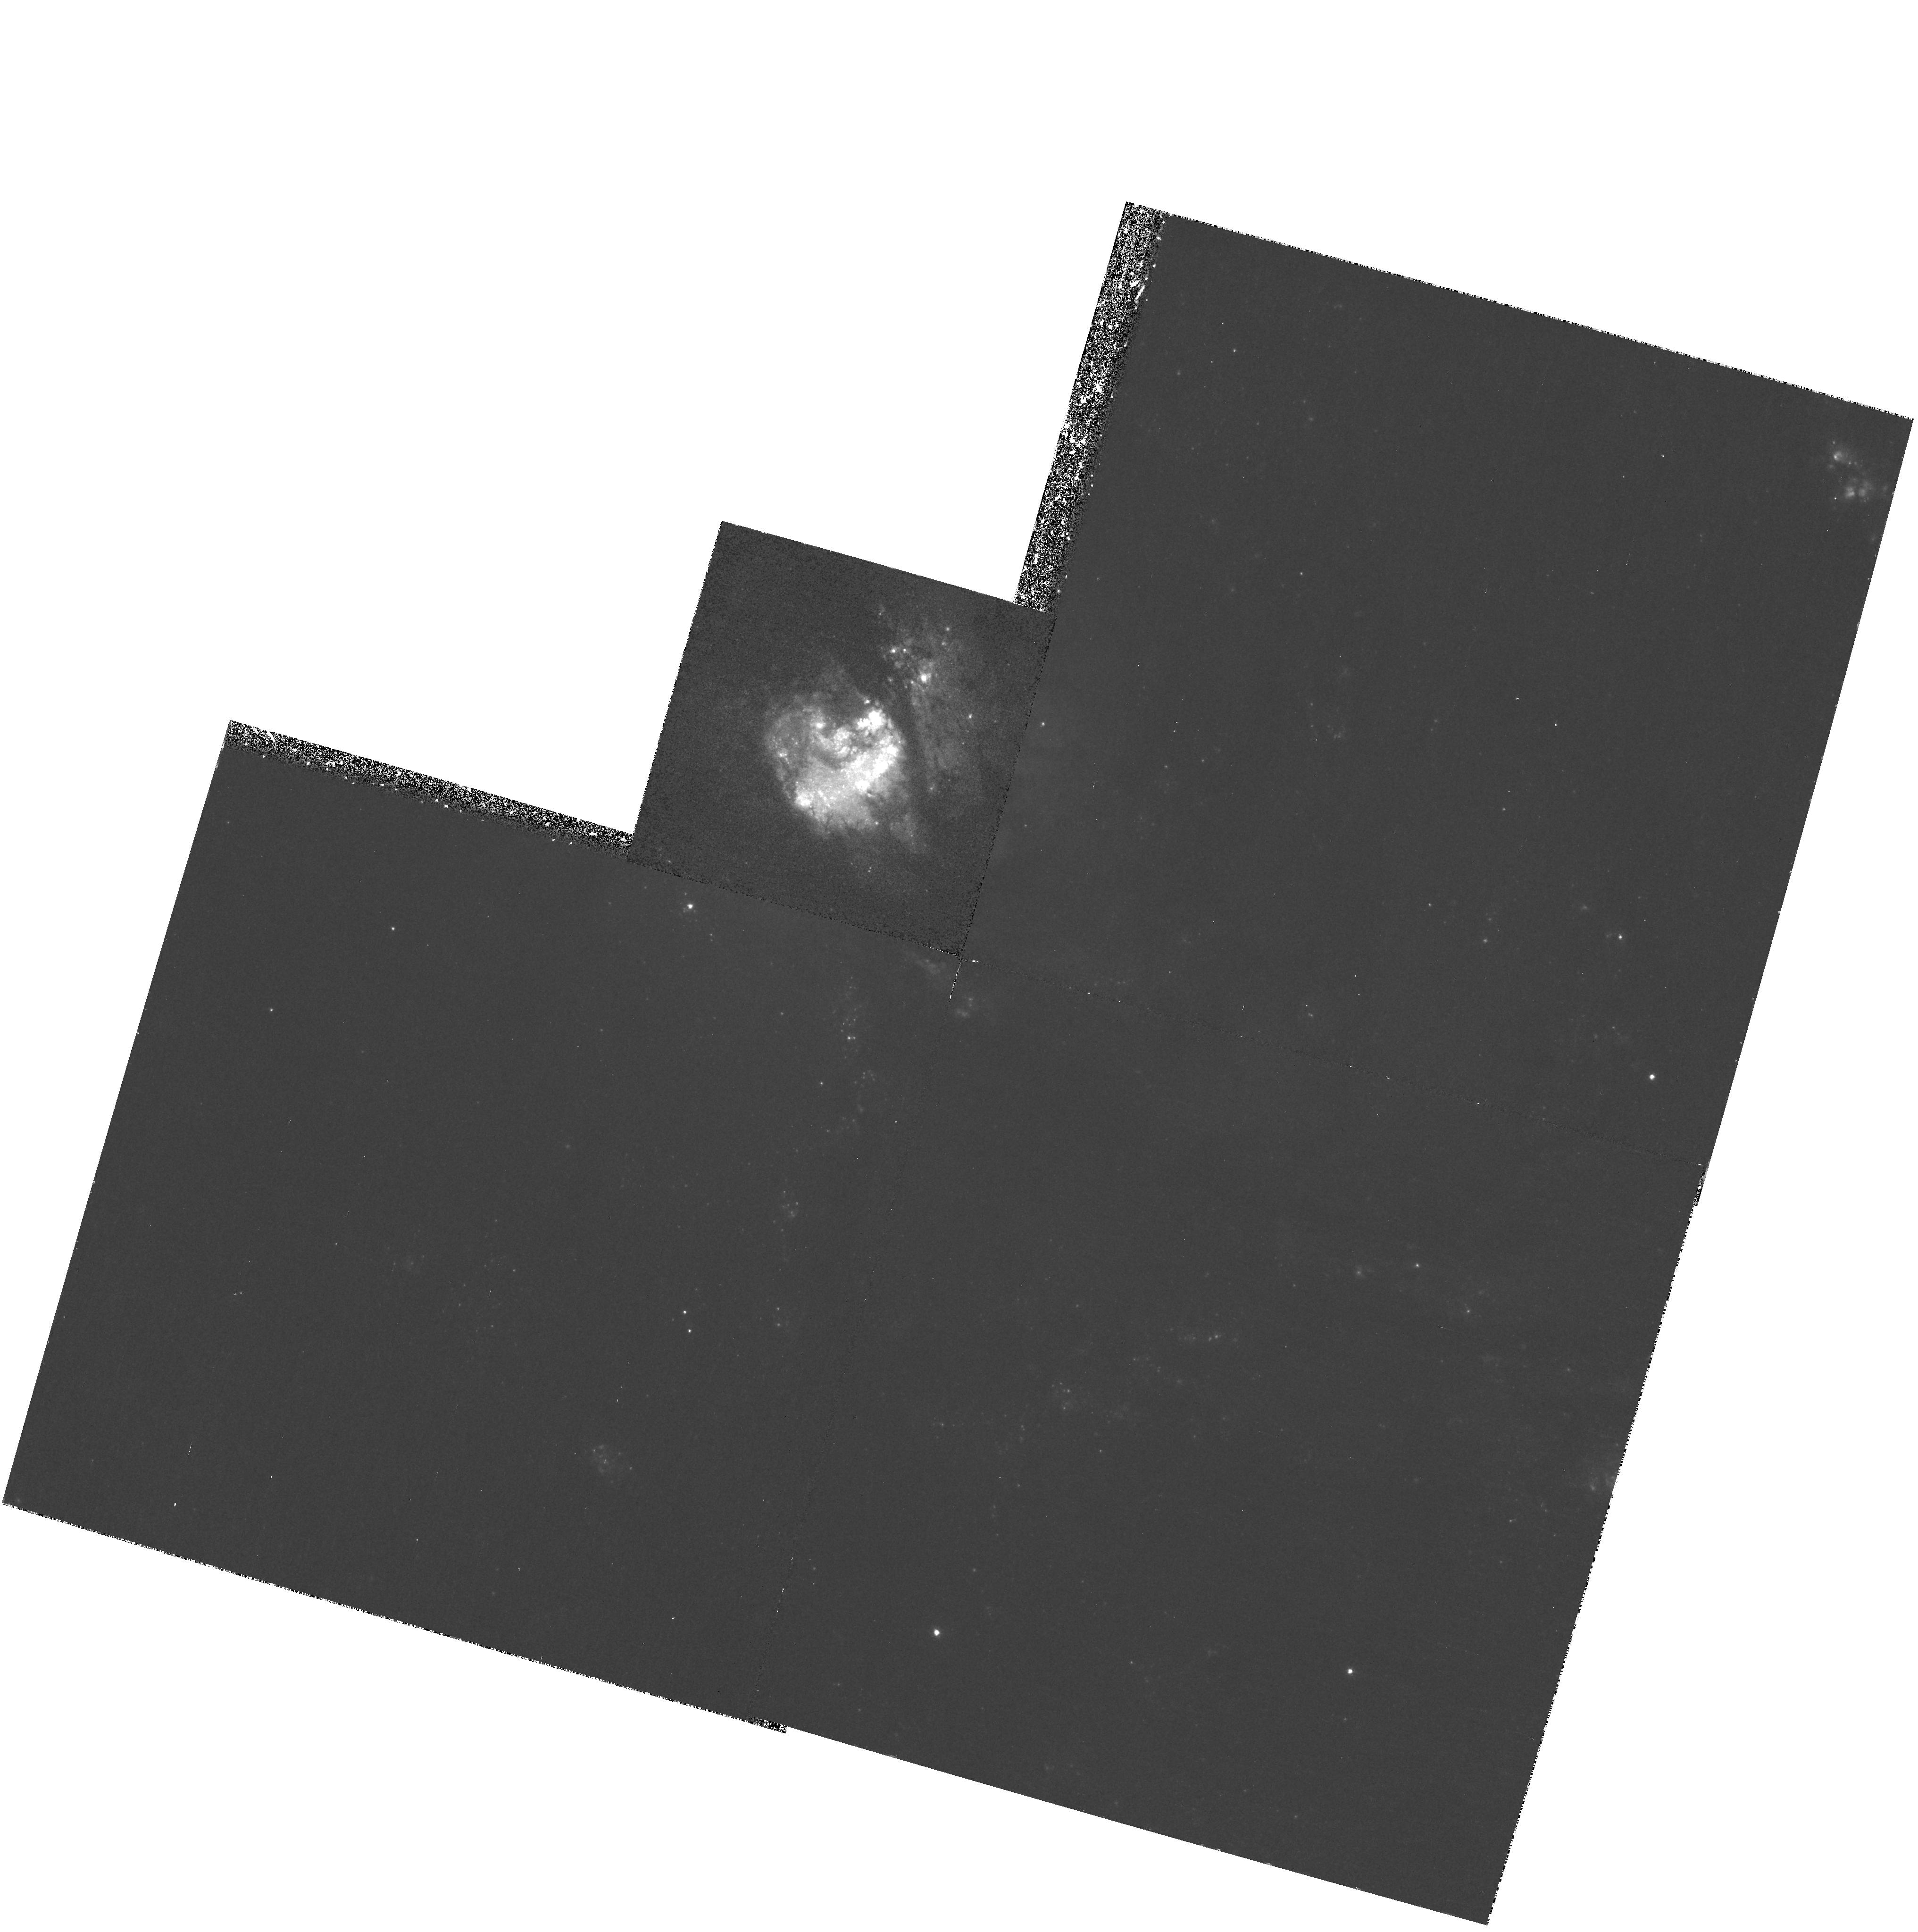
Target: M83
Instrument: WFPC2/PC
Filter: F487N
Exposure: 55 min
Observation ID: hst_8234_02_wfpc2_pc_f487n_u5bg02

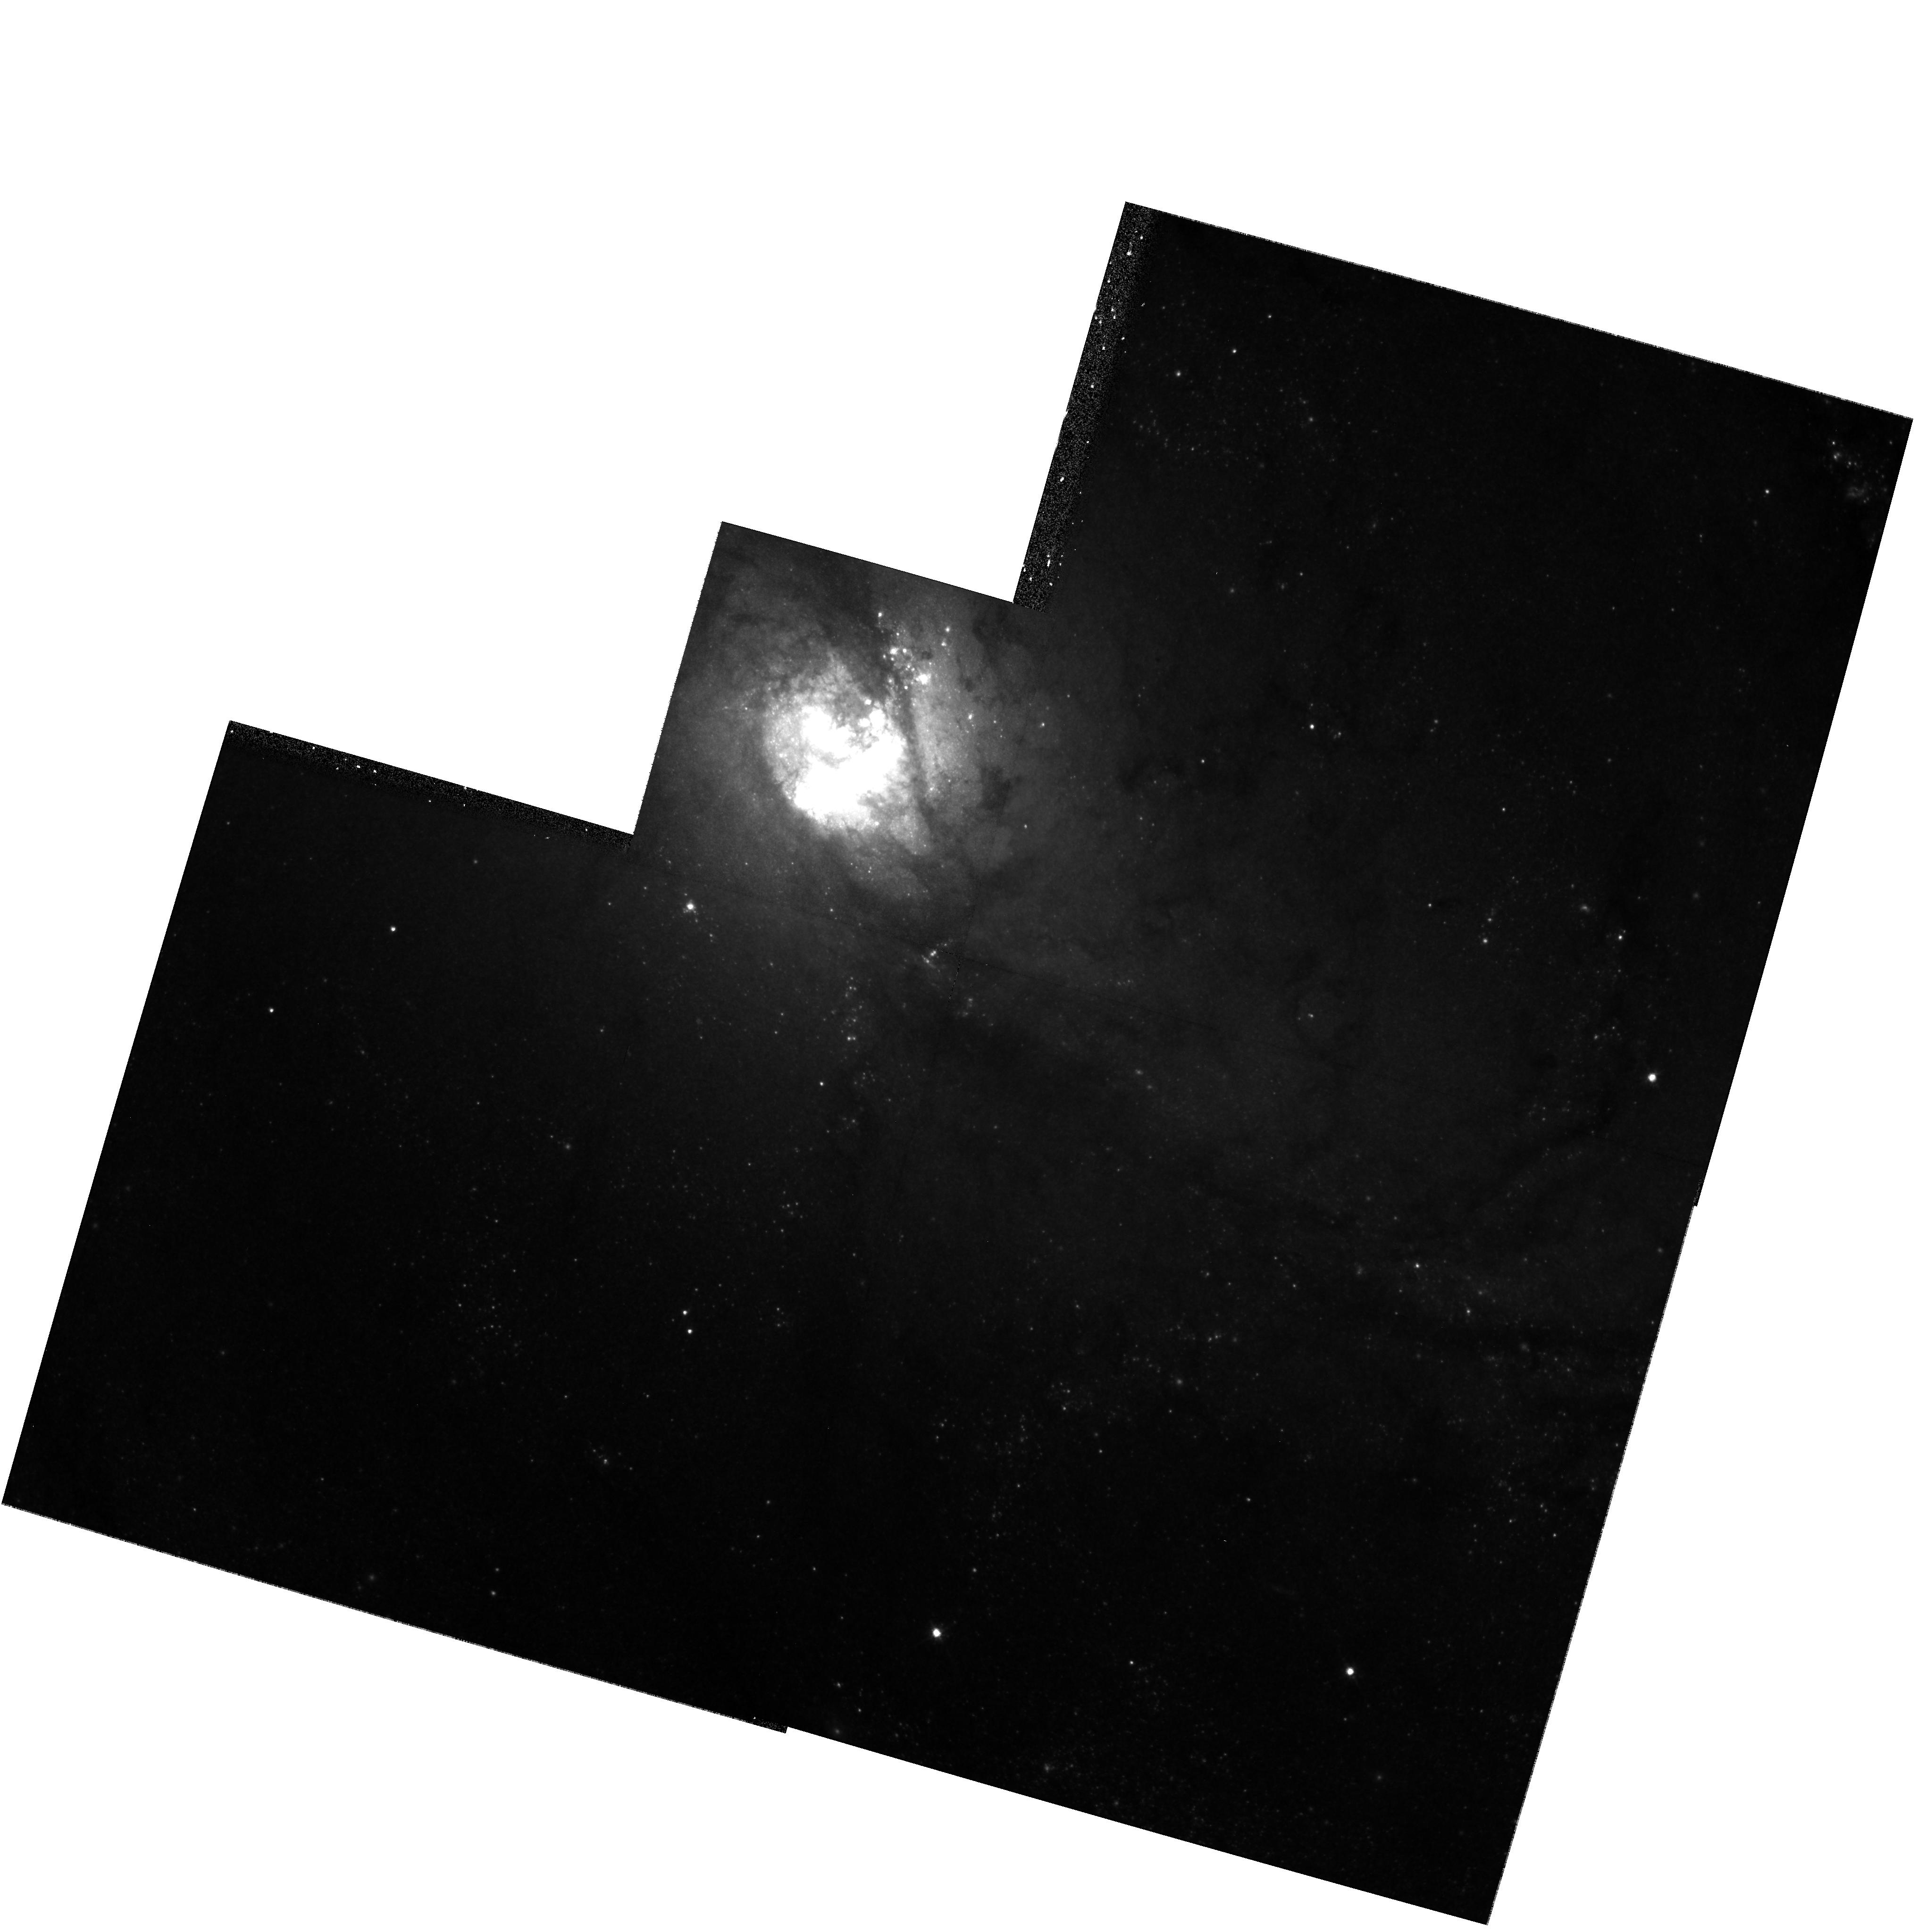
Target: M83
Instrument: WFPC2/PC
Filter: F814W
Exposure: 12 min
Observation ID: hst_8234_01_wfpc2_pc_f814w_u5bg01

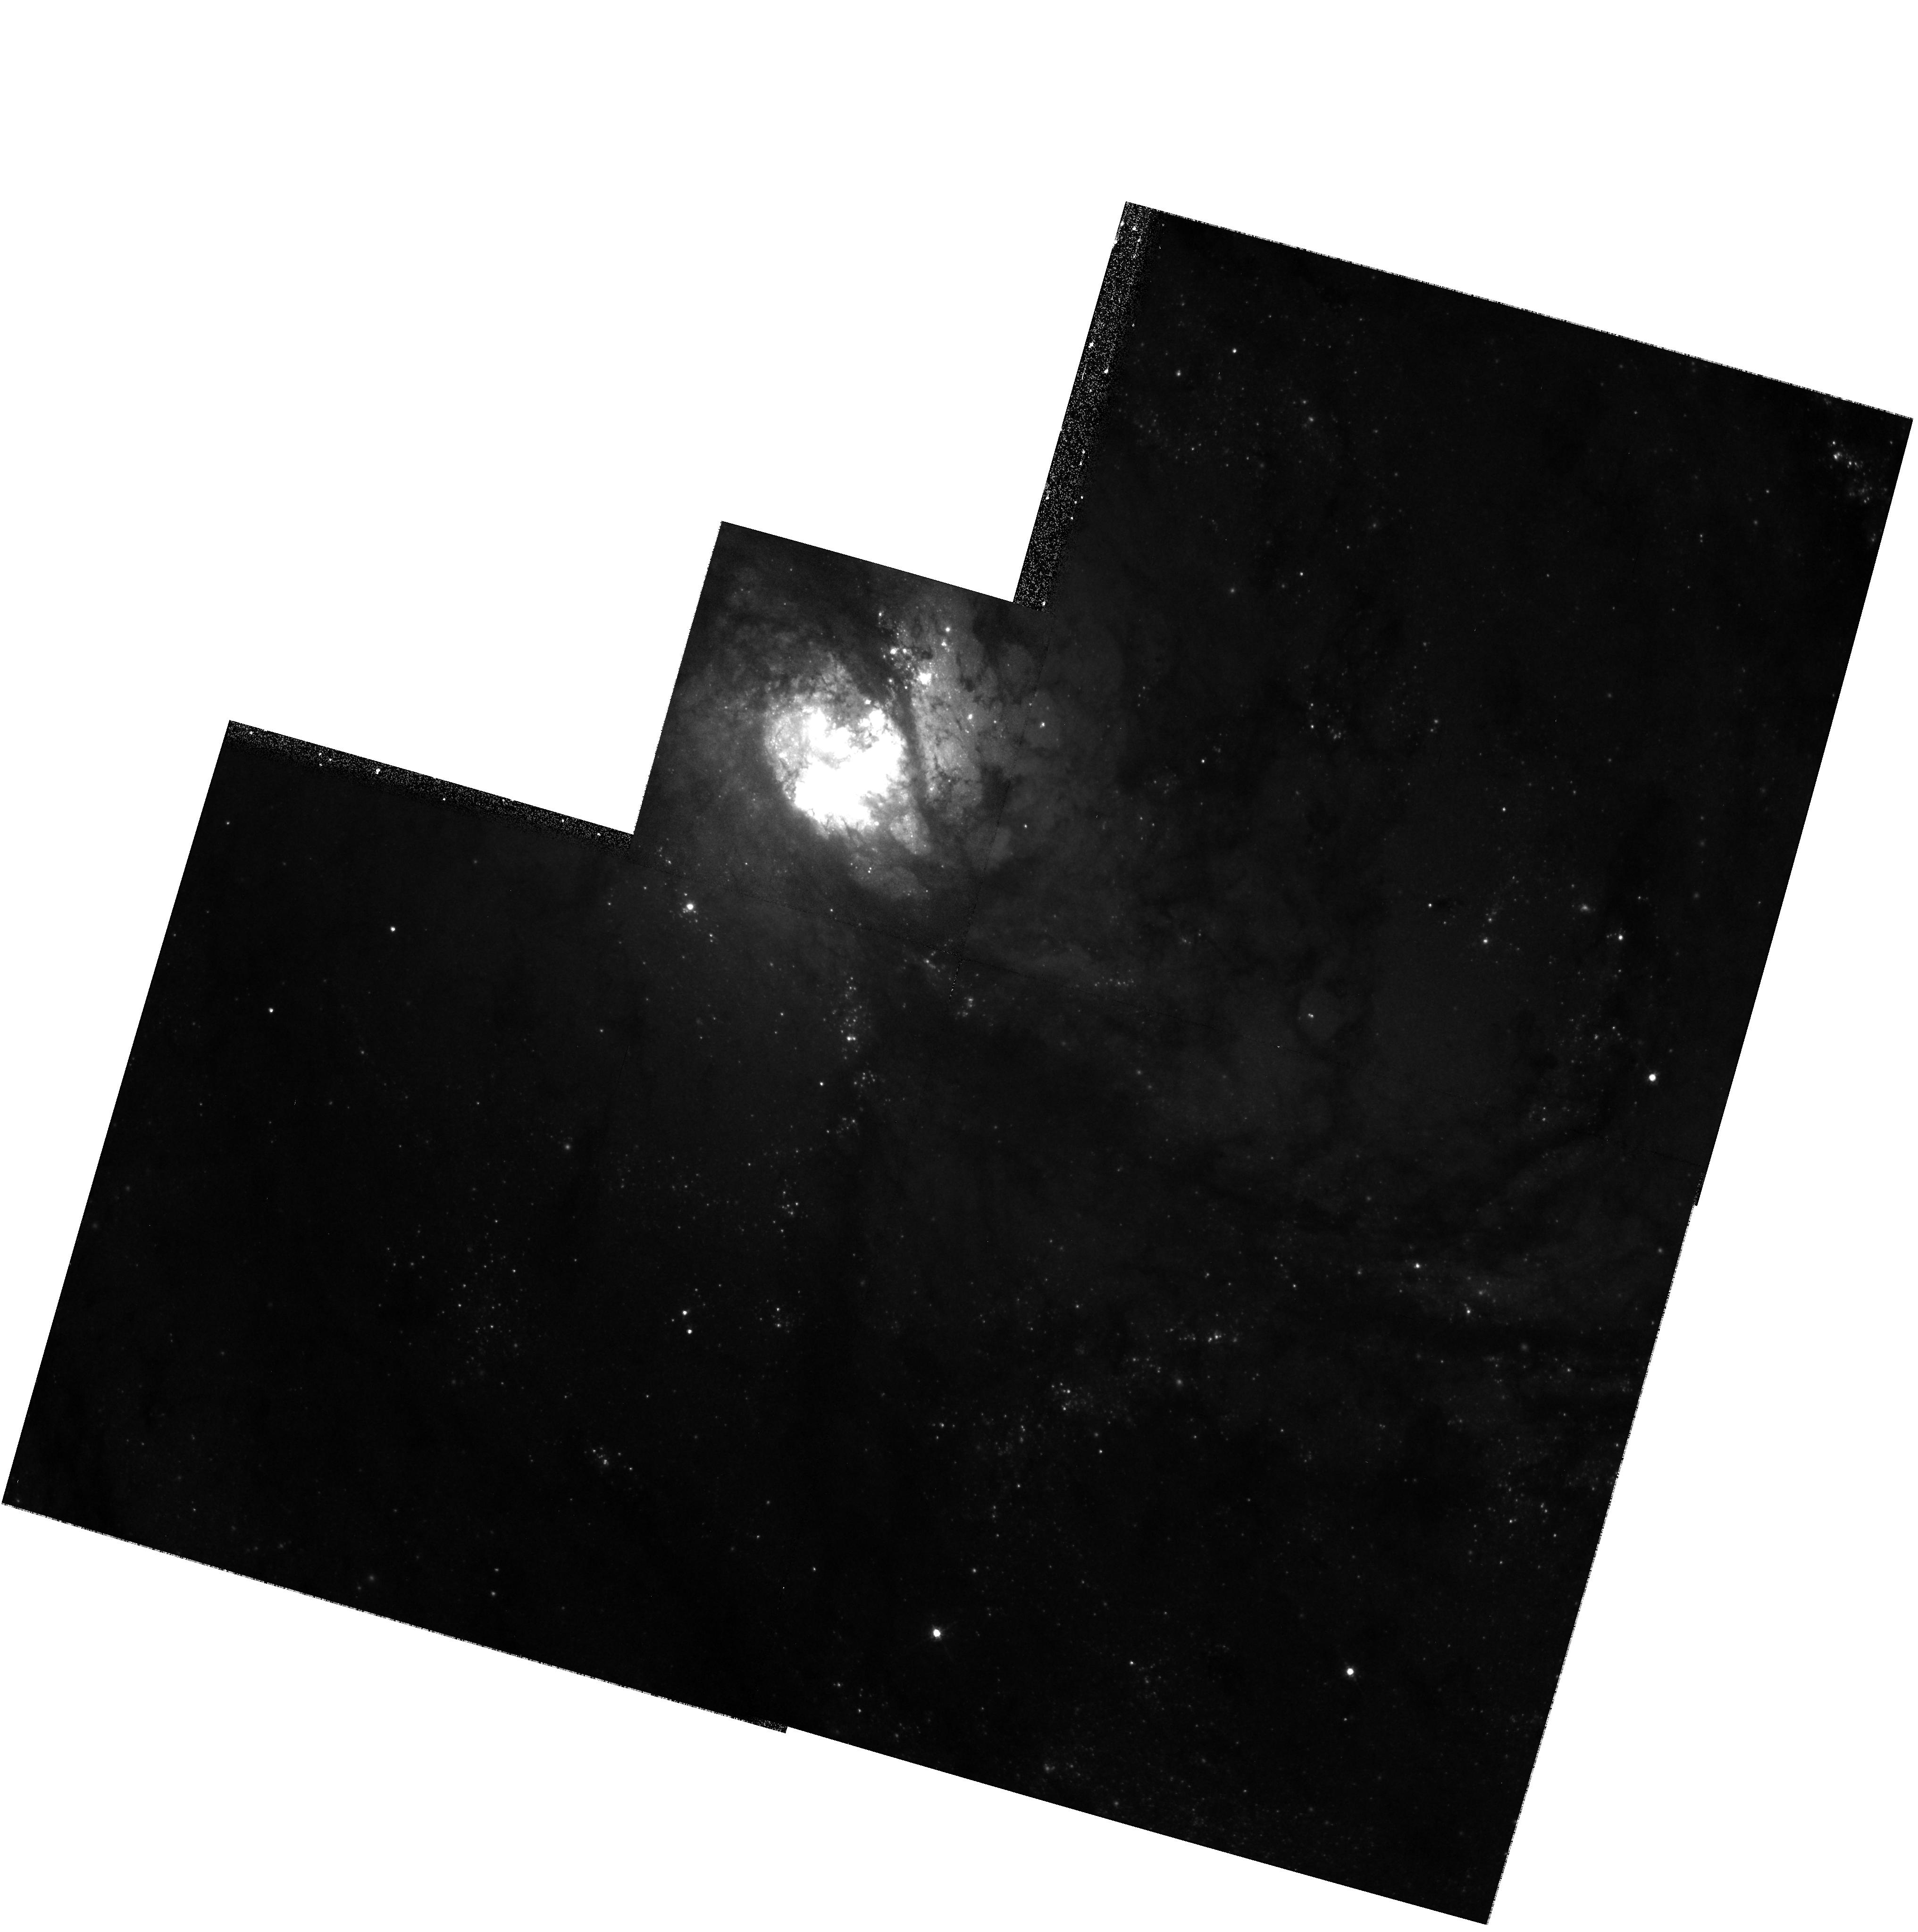
Target: M83
Instrument: WFPC2/PC
Filter: F547M
Exposure: 16 min
Observation ID: hst_8234_01_wfpc2_pc_f547m_u5bg01

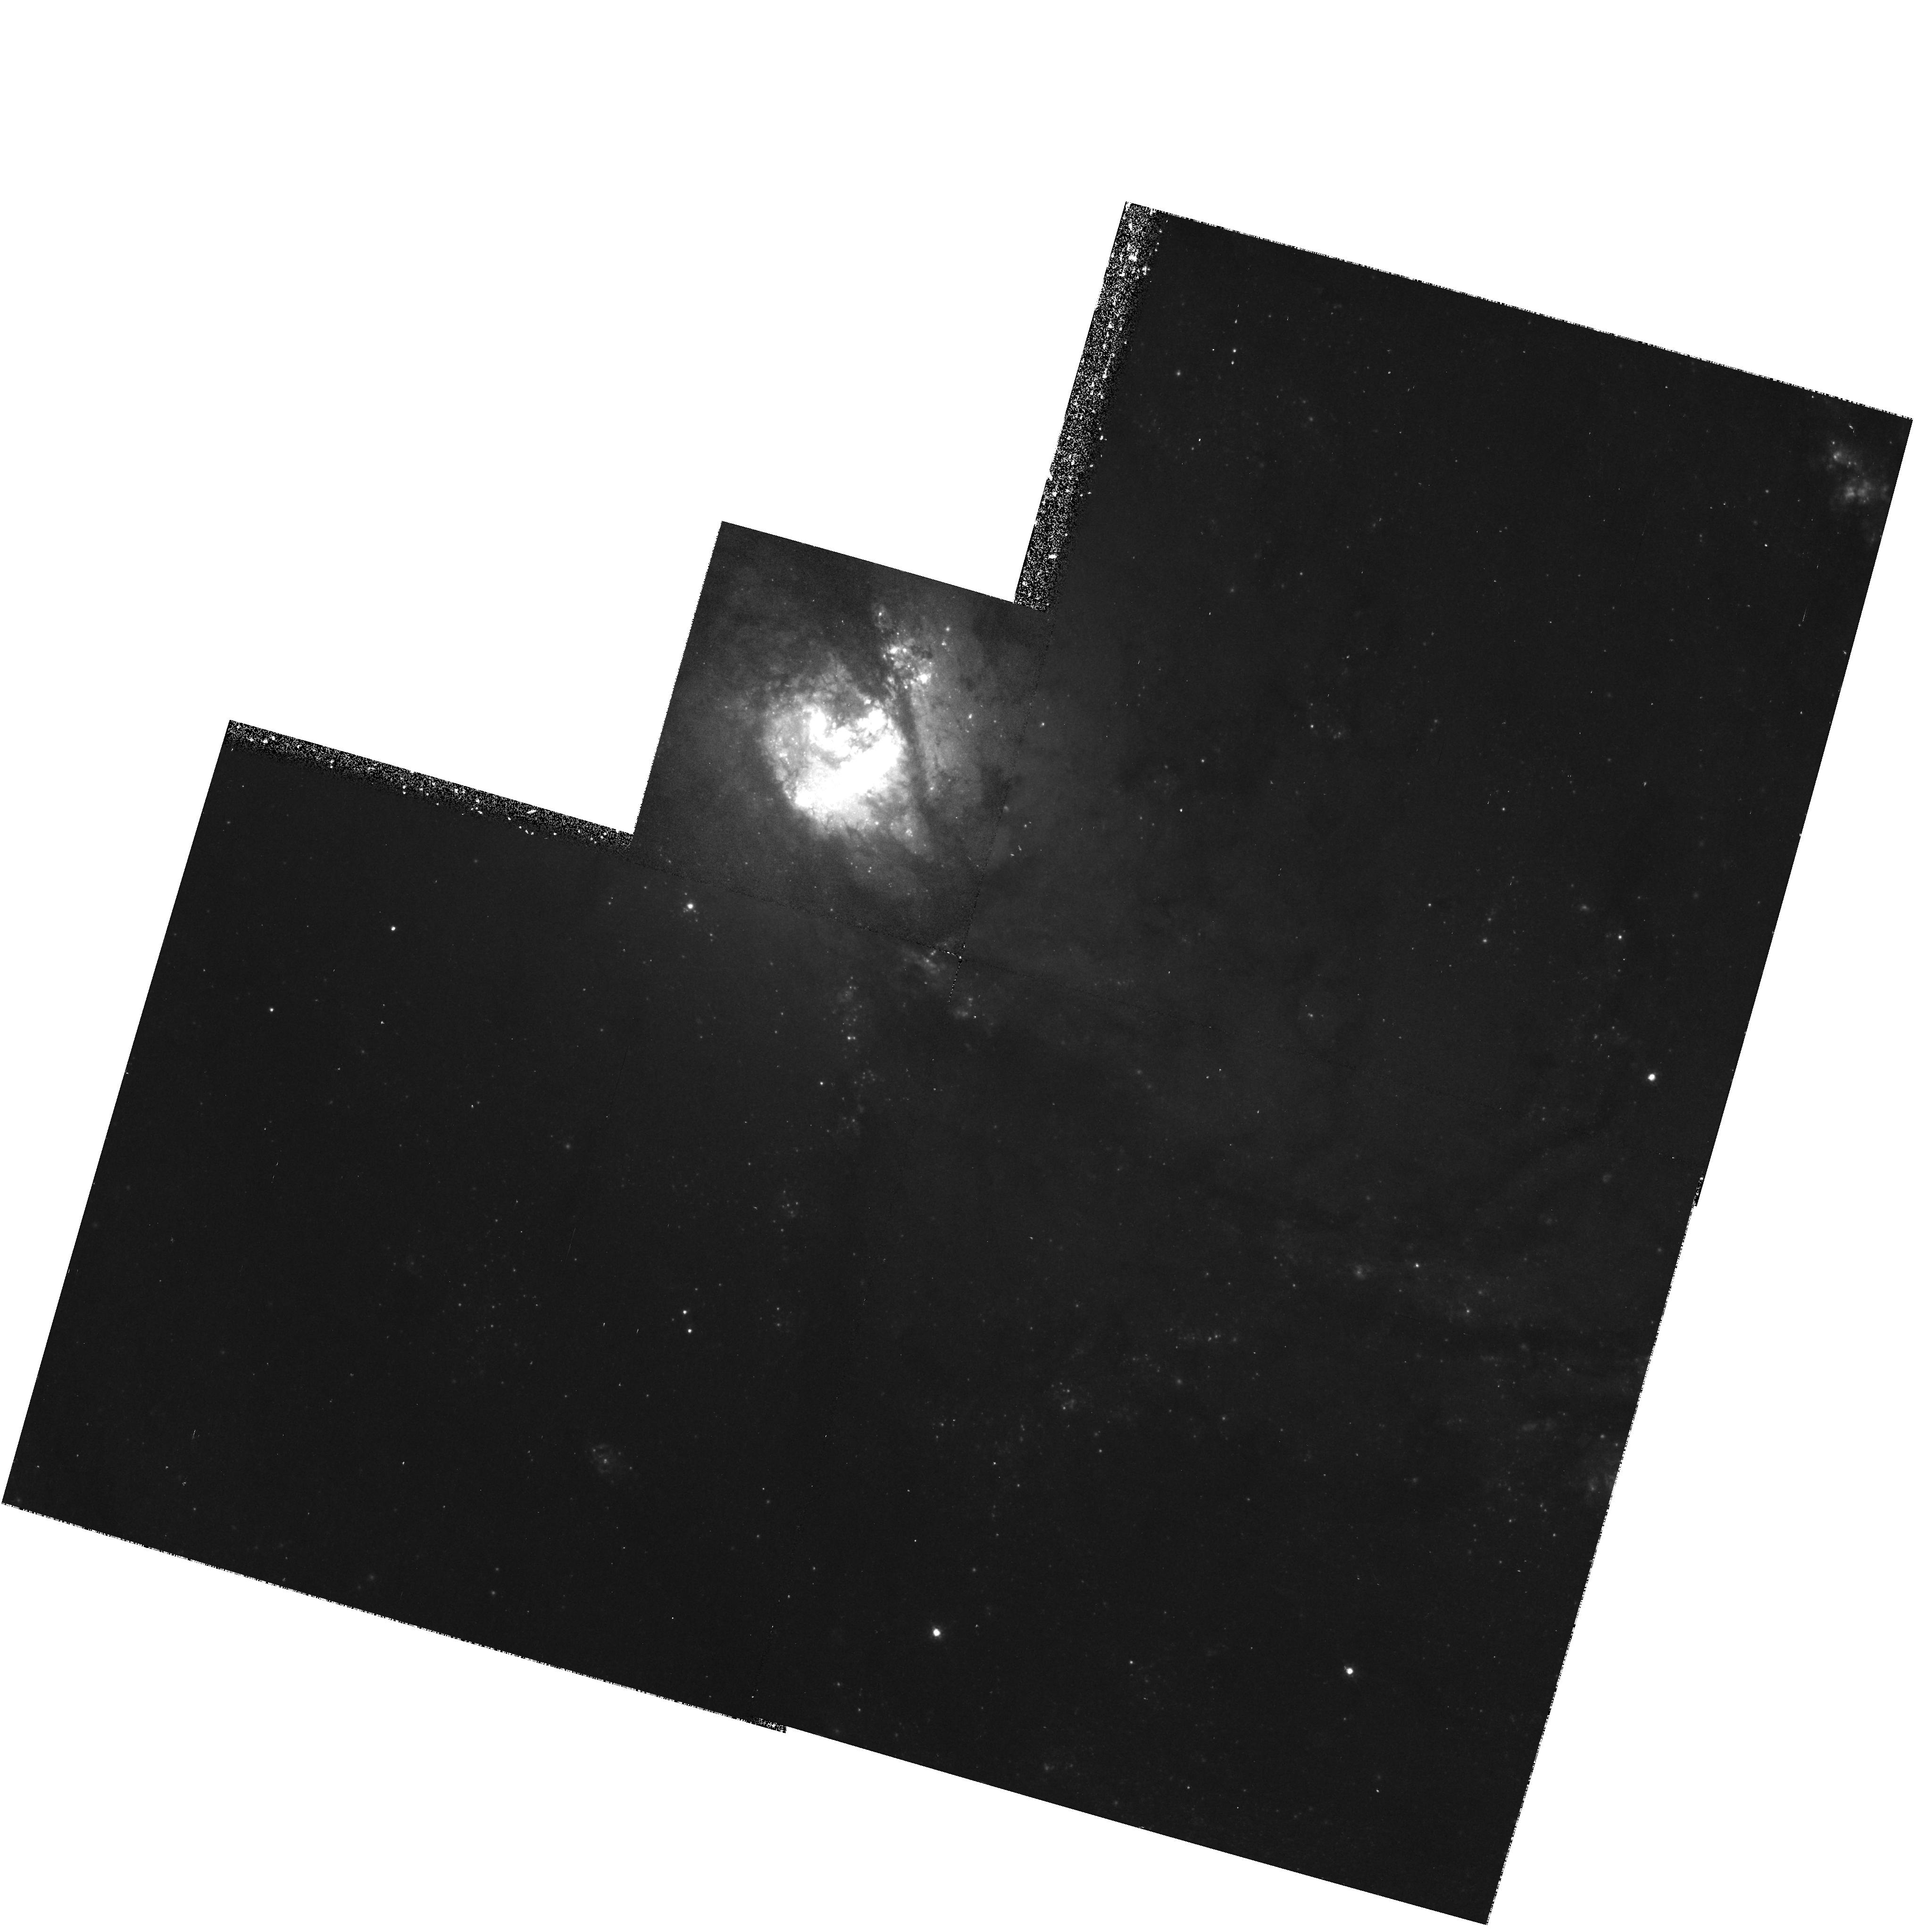
Target: M83
Instrument: WFPC2/PC
Filter: F673N
Exposure: 40 min
Observation ID: hst_8234_02_wfpc2_pc_f673n_u5bg02

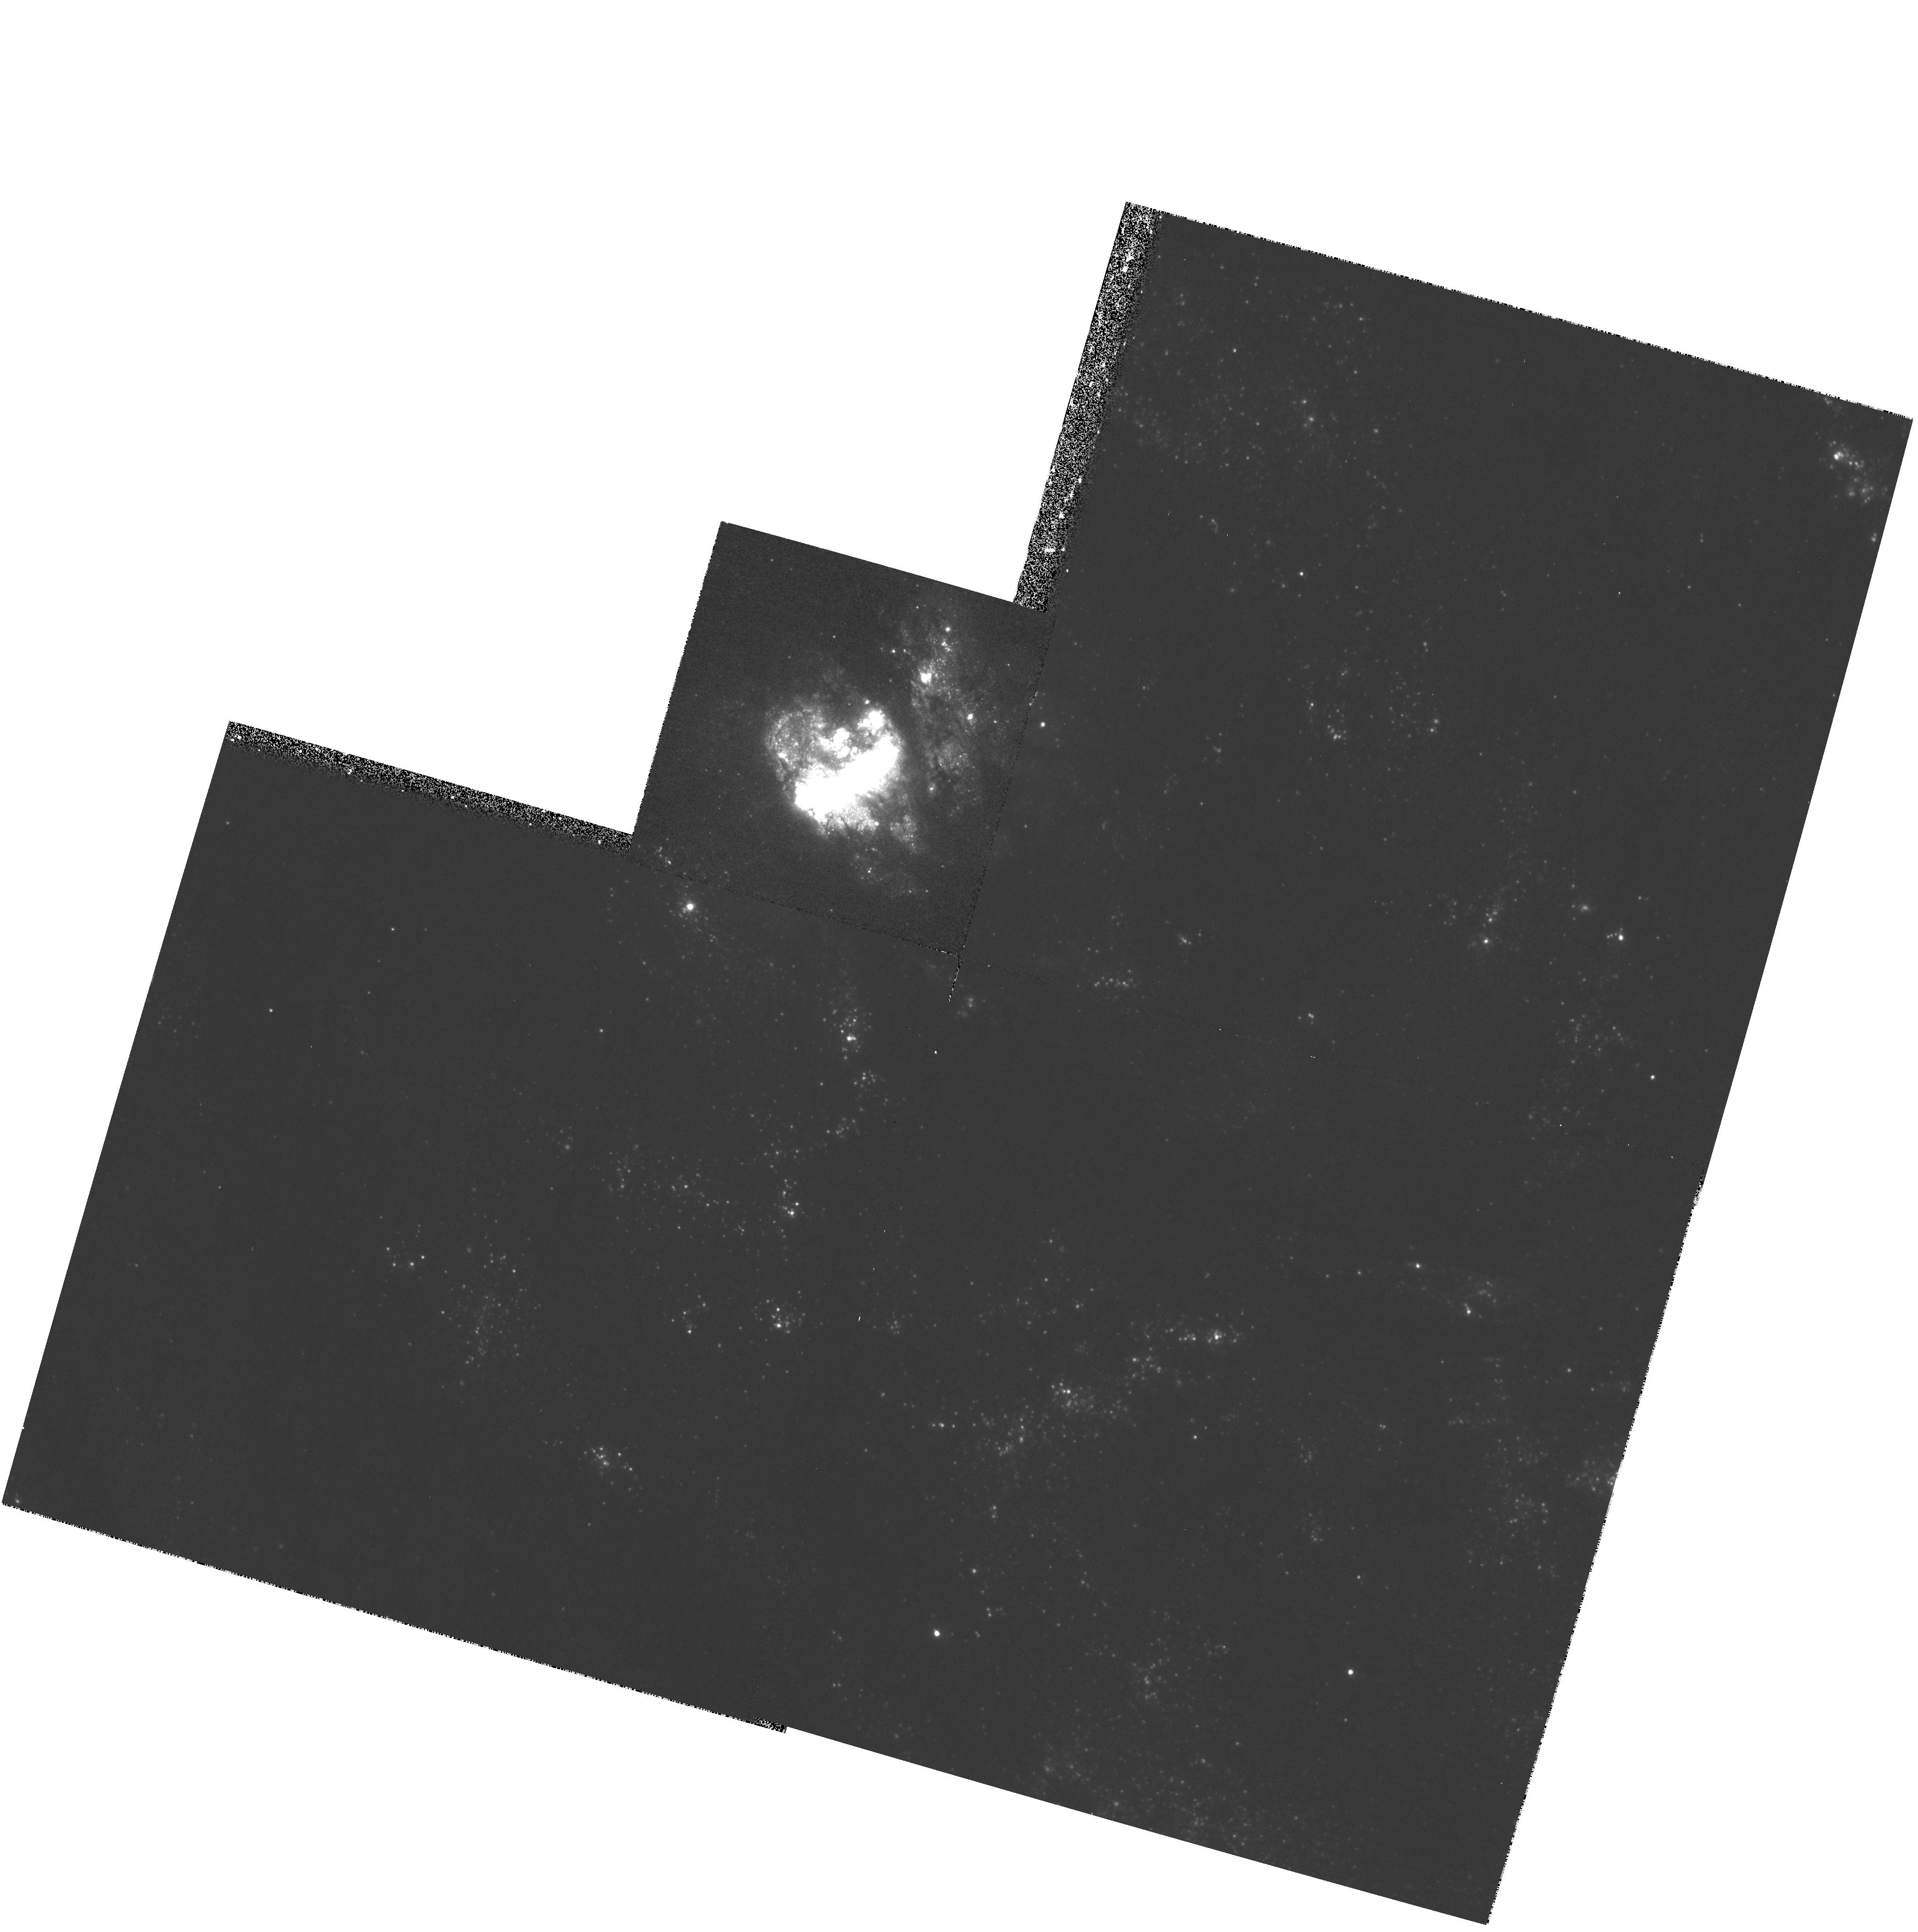
Target: M83
Instrument: WFPC2/PC
Filter: F300W
Exposure: 35 min
Observation ID: hst_8234_01_wfpc2_pc_f300w_u5bg01

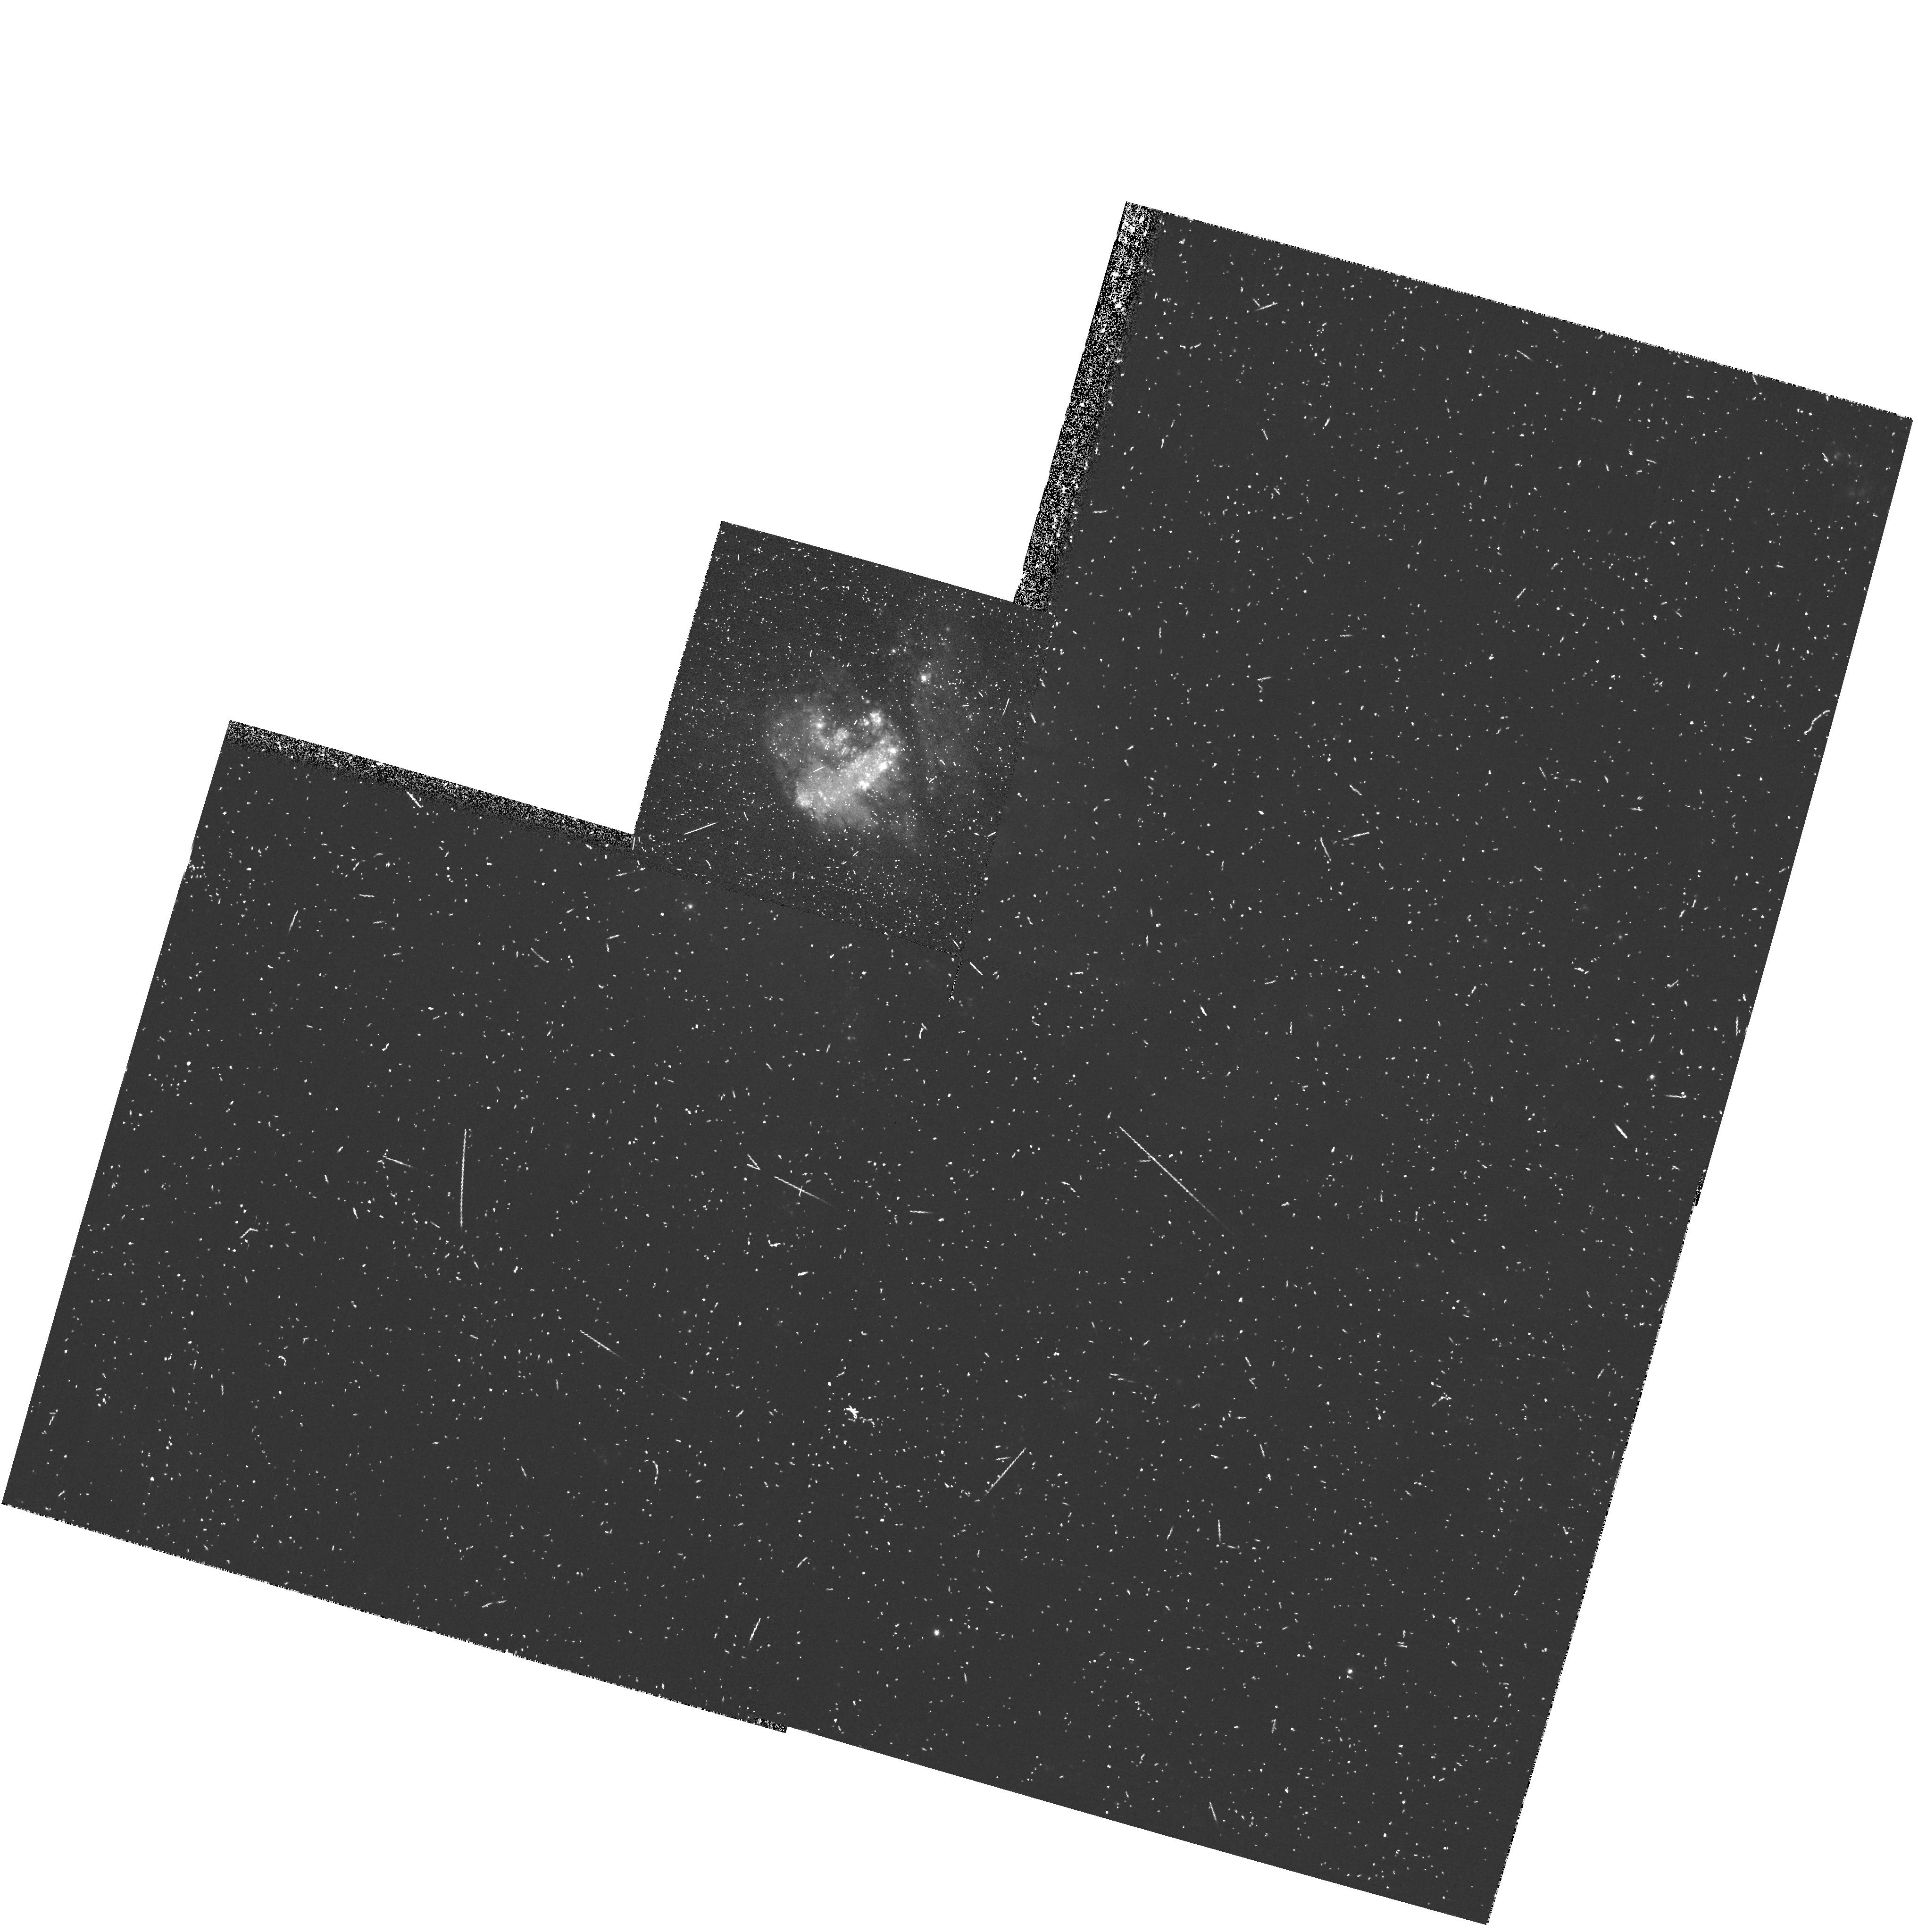
Target: M83
Instrument: WFPC2/PC
Filter: F502N
Exposure: 20 min
Observation ID: hst_8234_02_wfpc2_pc_f502n_u5bg02

Calibrating Star Formation with the Metal-Rich Starburst Galaxy M83 {NGC5236} (PI: Calzetti, Daniela)

A large fraction of the active star-formation in the local and intermediate-redshift Universe happens in relatively metal- rich regions of galaxies. We propose to study the structure of the prime nearby example of a metal-rich, actively star- forming environment: the starburst located in the nuclear region of the spiral galaxy M83. In M83 the PC gives 1 pc resolution so we can chart the detailed structure of this dusty but UV-bright system. For this purpose we will obtain broad-band images in the mid-UV, V, and I bands to locate and characterize stars, star clusters, and obscuring dust clouds, as well as HAlpha, HBeta, OIII, and SII narrow band images to diagnose conditions in the ionized ISM. We will combine these datasets to investigate the presence of sequential/propagating star formation and establish whether the starburst is a large- scale coherent or a random process. For this purpose we will measure: (1) the recent star formation history of both stellar clusters and young diffuse population; (2) the dust distribution; (3) the structures in the shocked and photo- ionized gas. This program will allow us to quantitatively place M83 in the broader context of starbursts in terms of the energetics, evolution, and internal structures of a key class of burst events, while also exploring its impact on the surrounding galaxy.